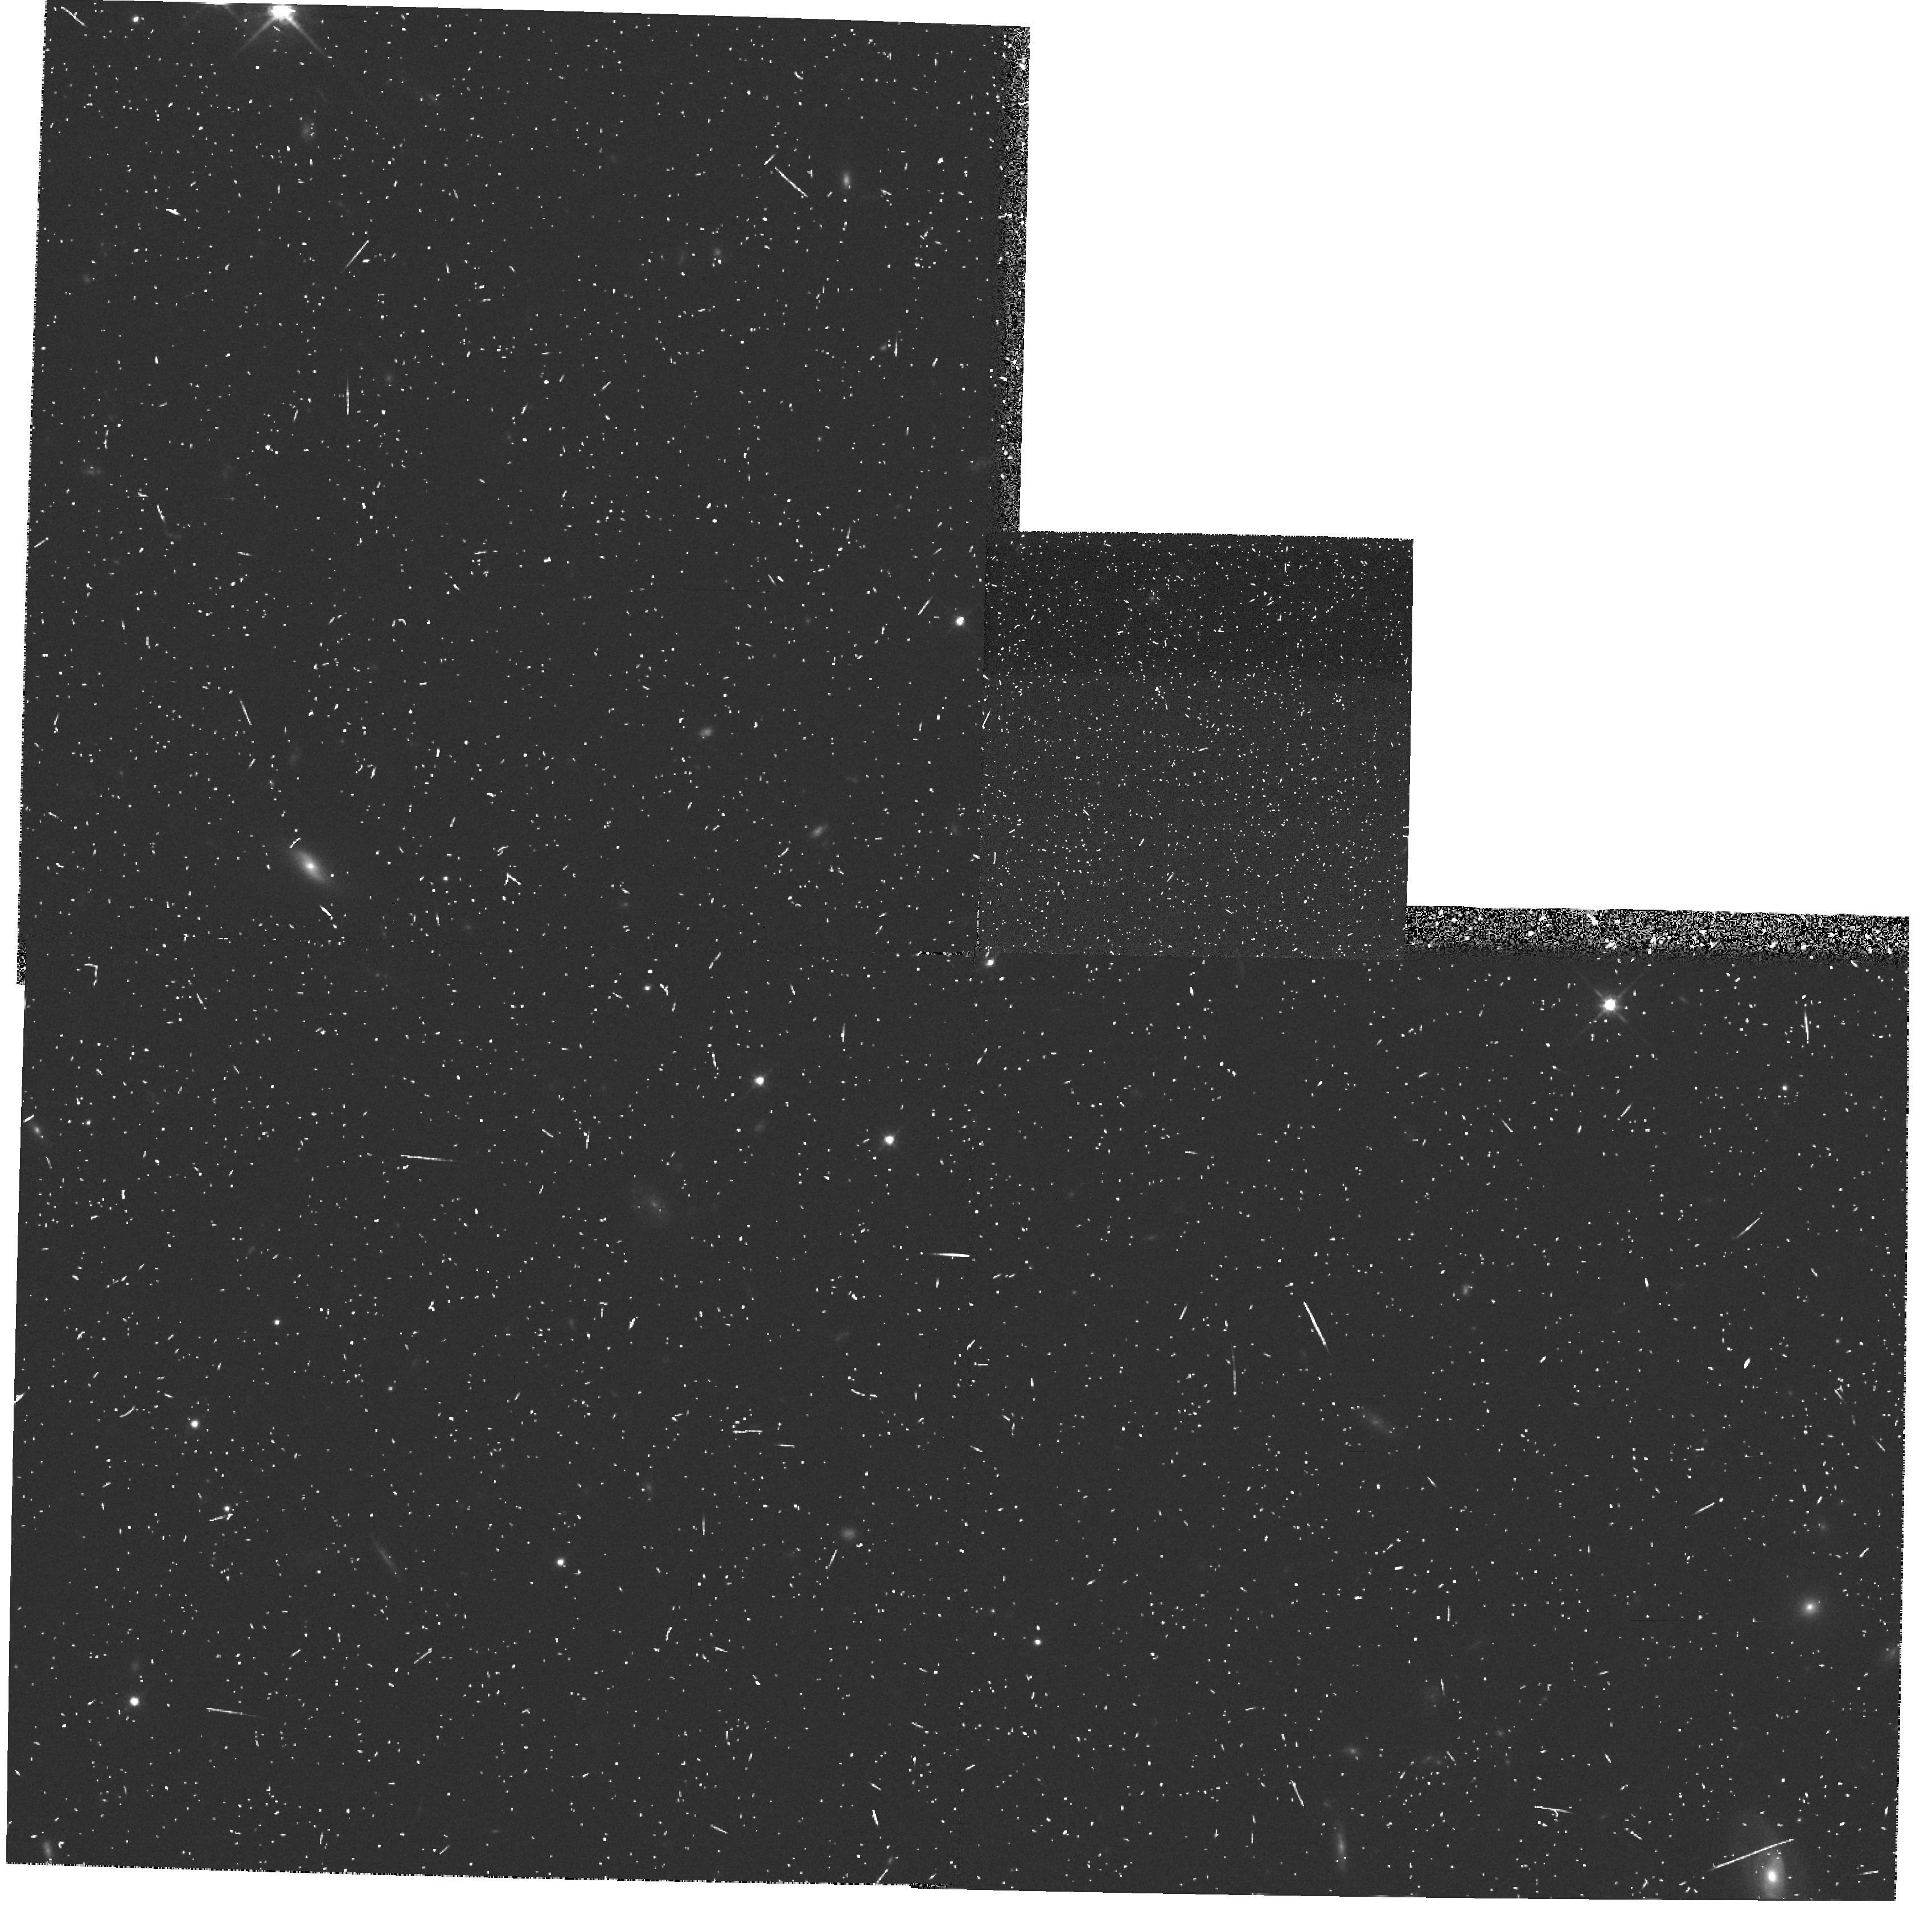
Target: PARALLEL-FIELD
Instrument: WFPC2/PC
Filter: F814W
Exposure: 17 min
Observation ID: hst_5091_5n_wfpc2_pc_f814w_u27z5n

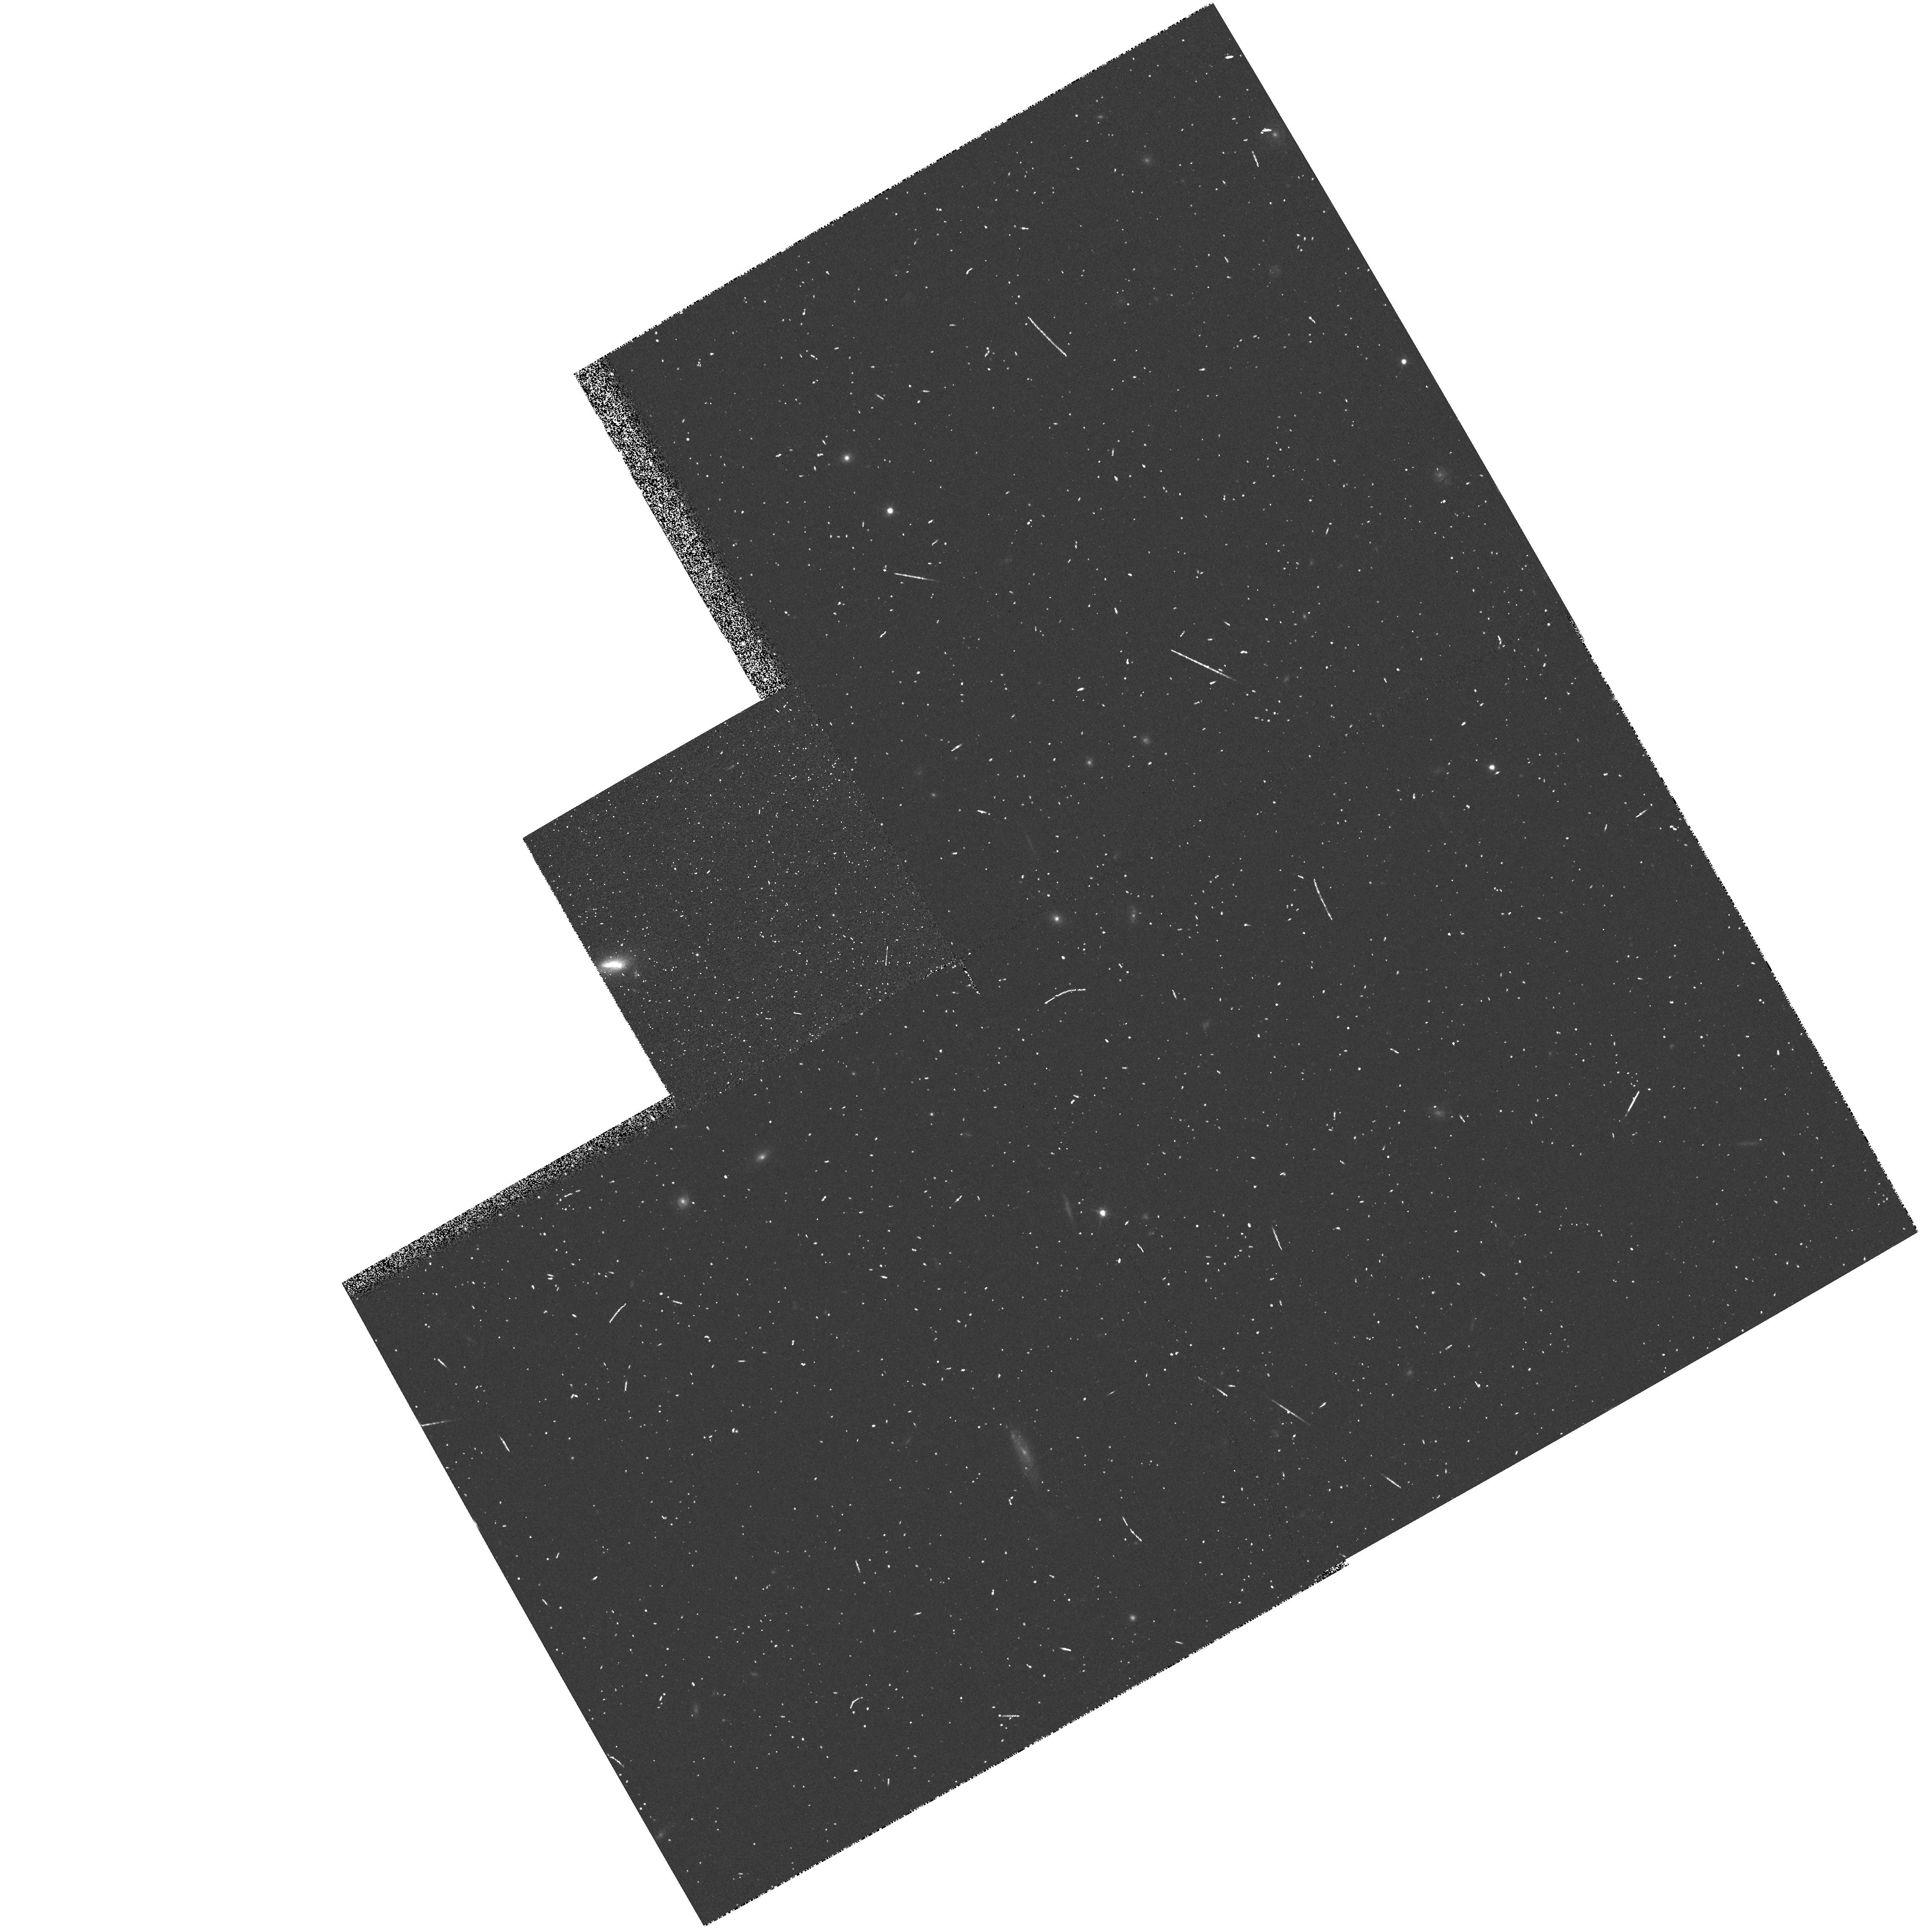
Target: PARALLEL-FIELD
Instrument: WFPC2/PC
Filter: F606W
Exposure: 8 min
Observation ID: hst_5091_33_wfpc2_pc_f606w_u27z33

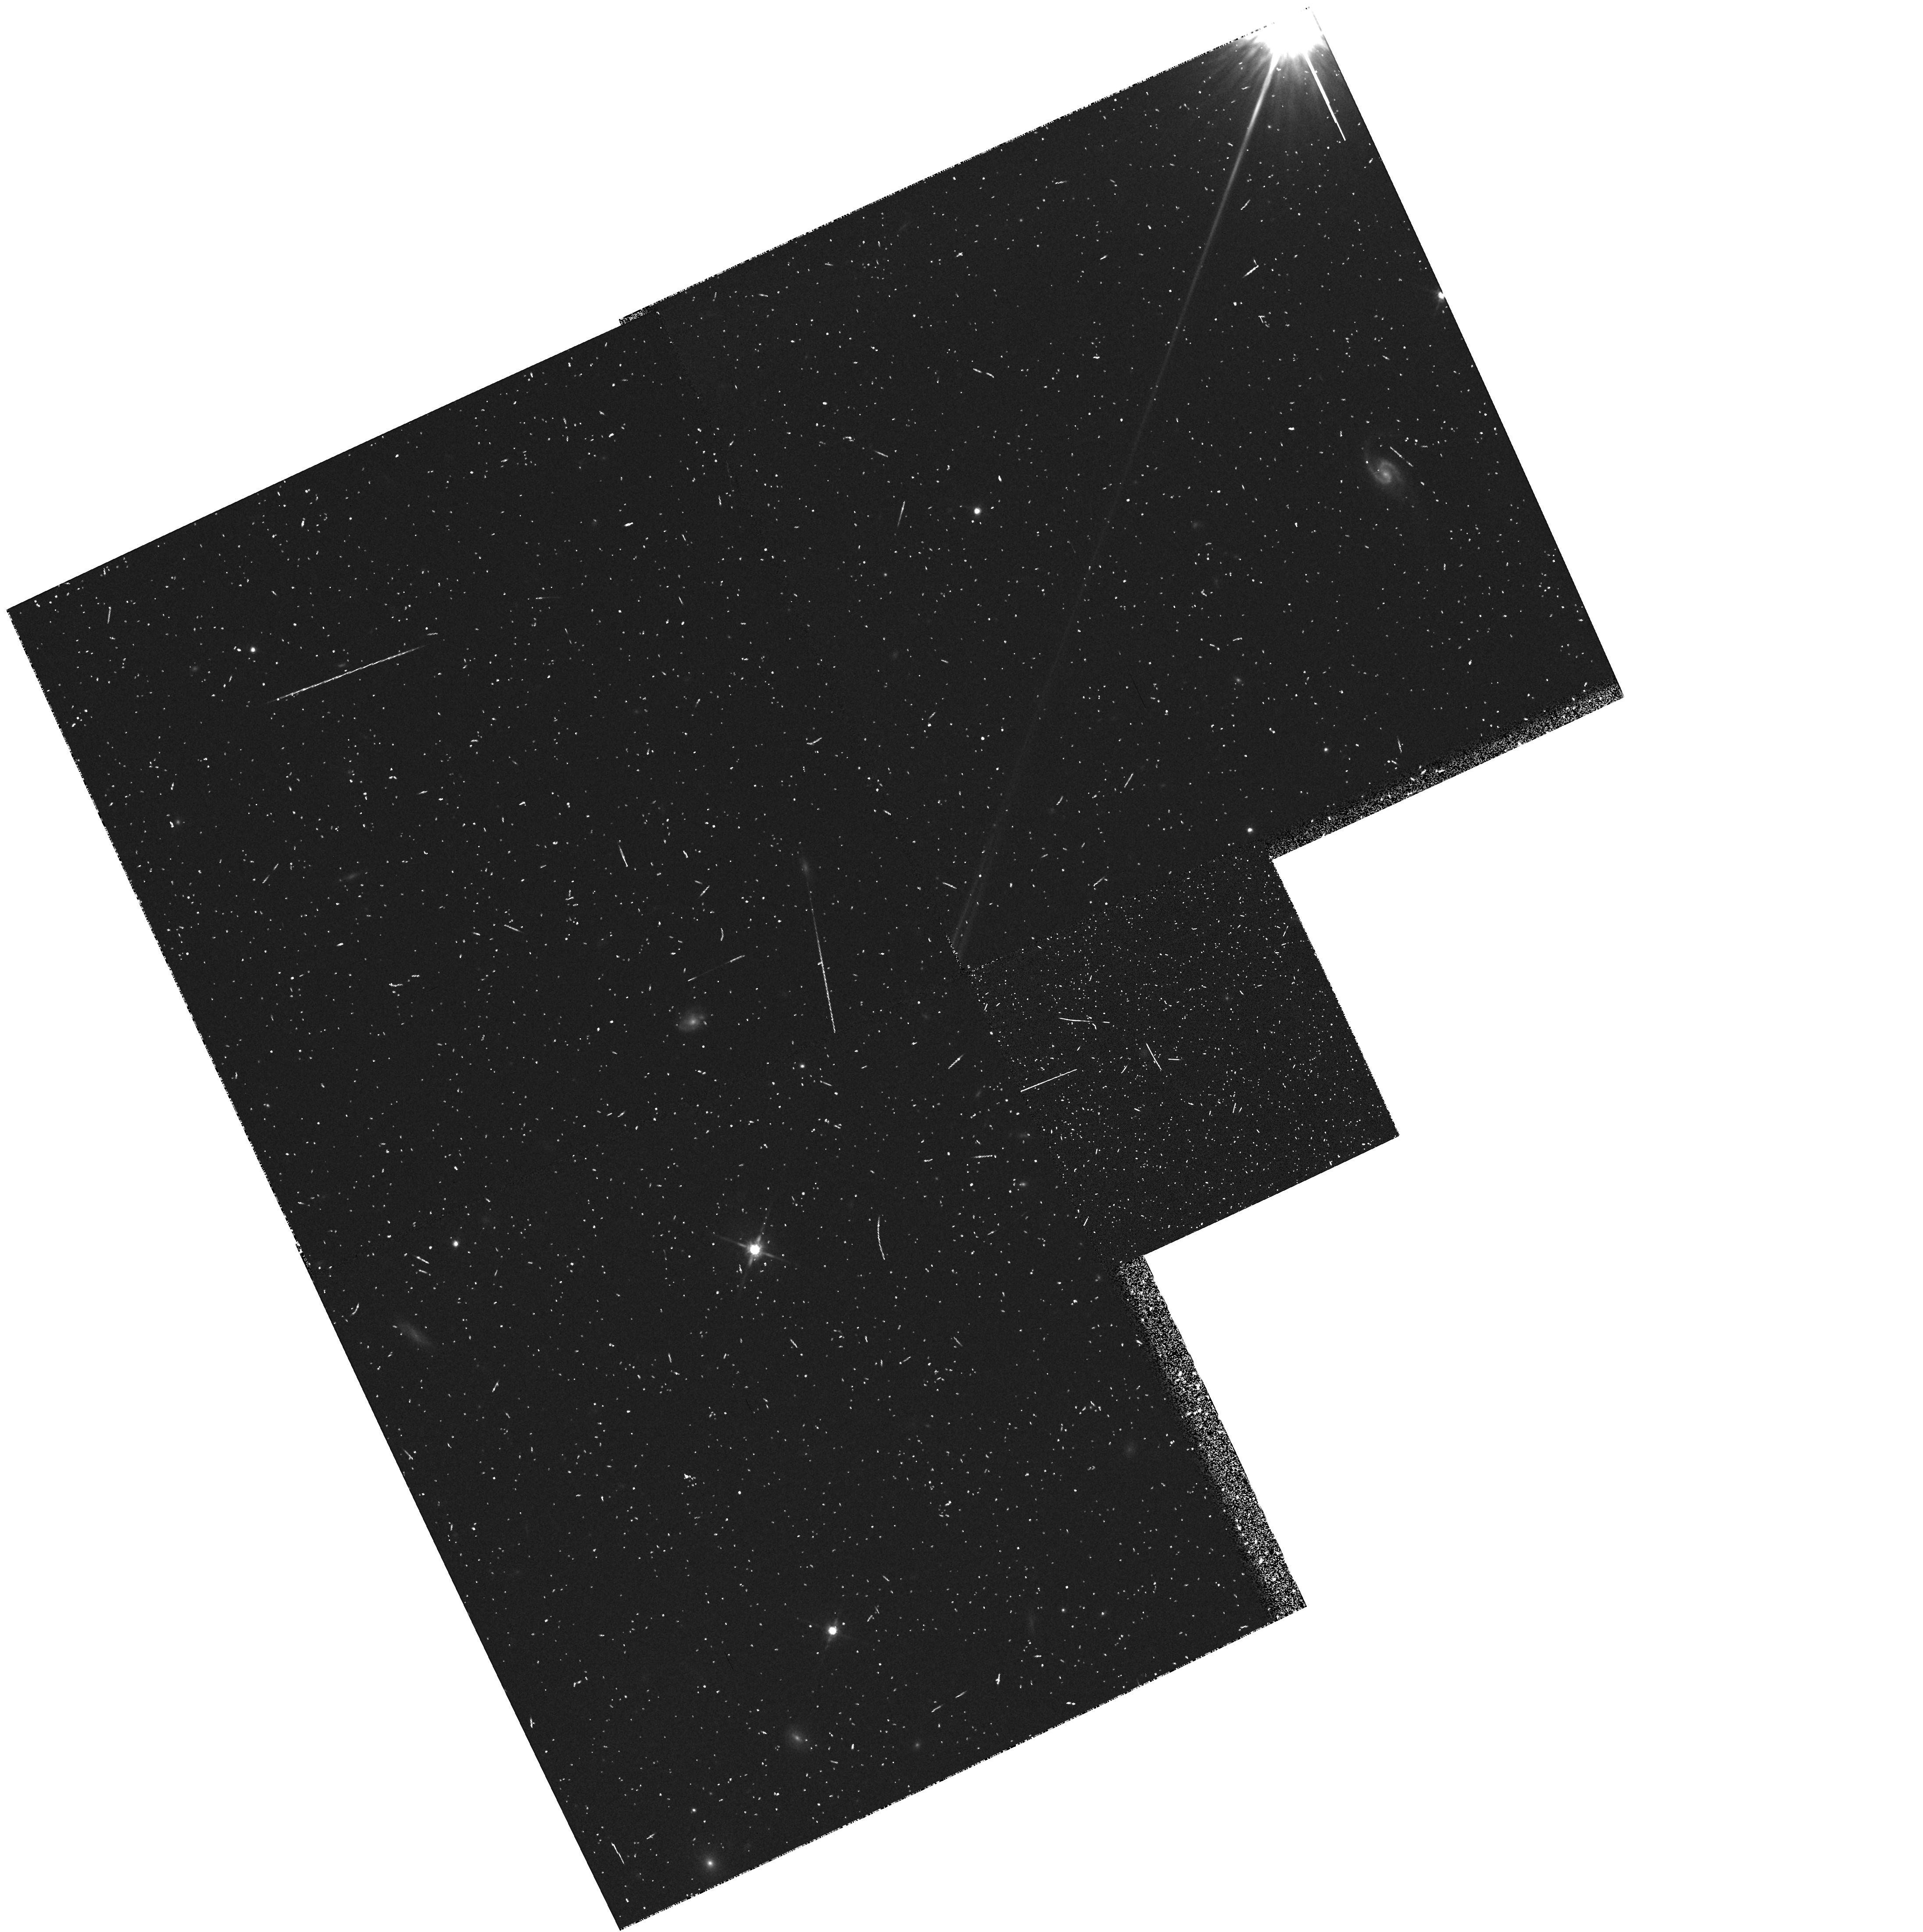
Target: PARALLEL-FIELD
Instrument: WFPC2/PC
Filter: F814W
Exposure: 13 min
Observation ID: hst_5091_4k_wfpc2_pc_f814w_u27z4k

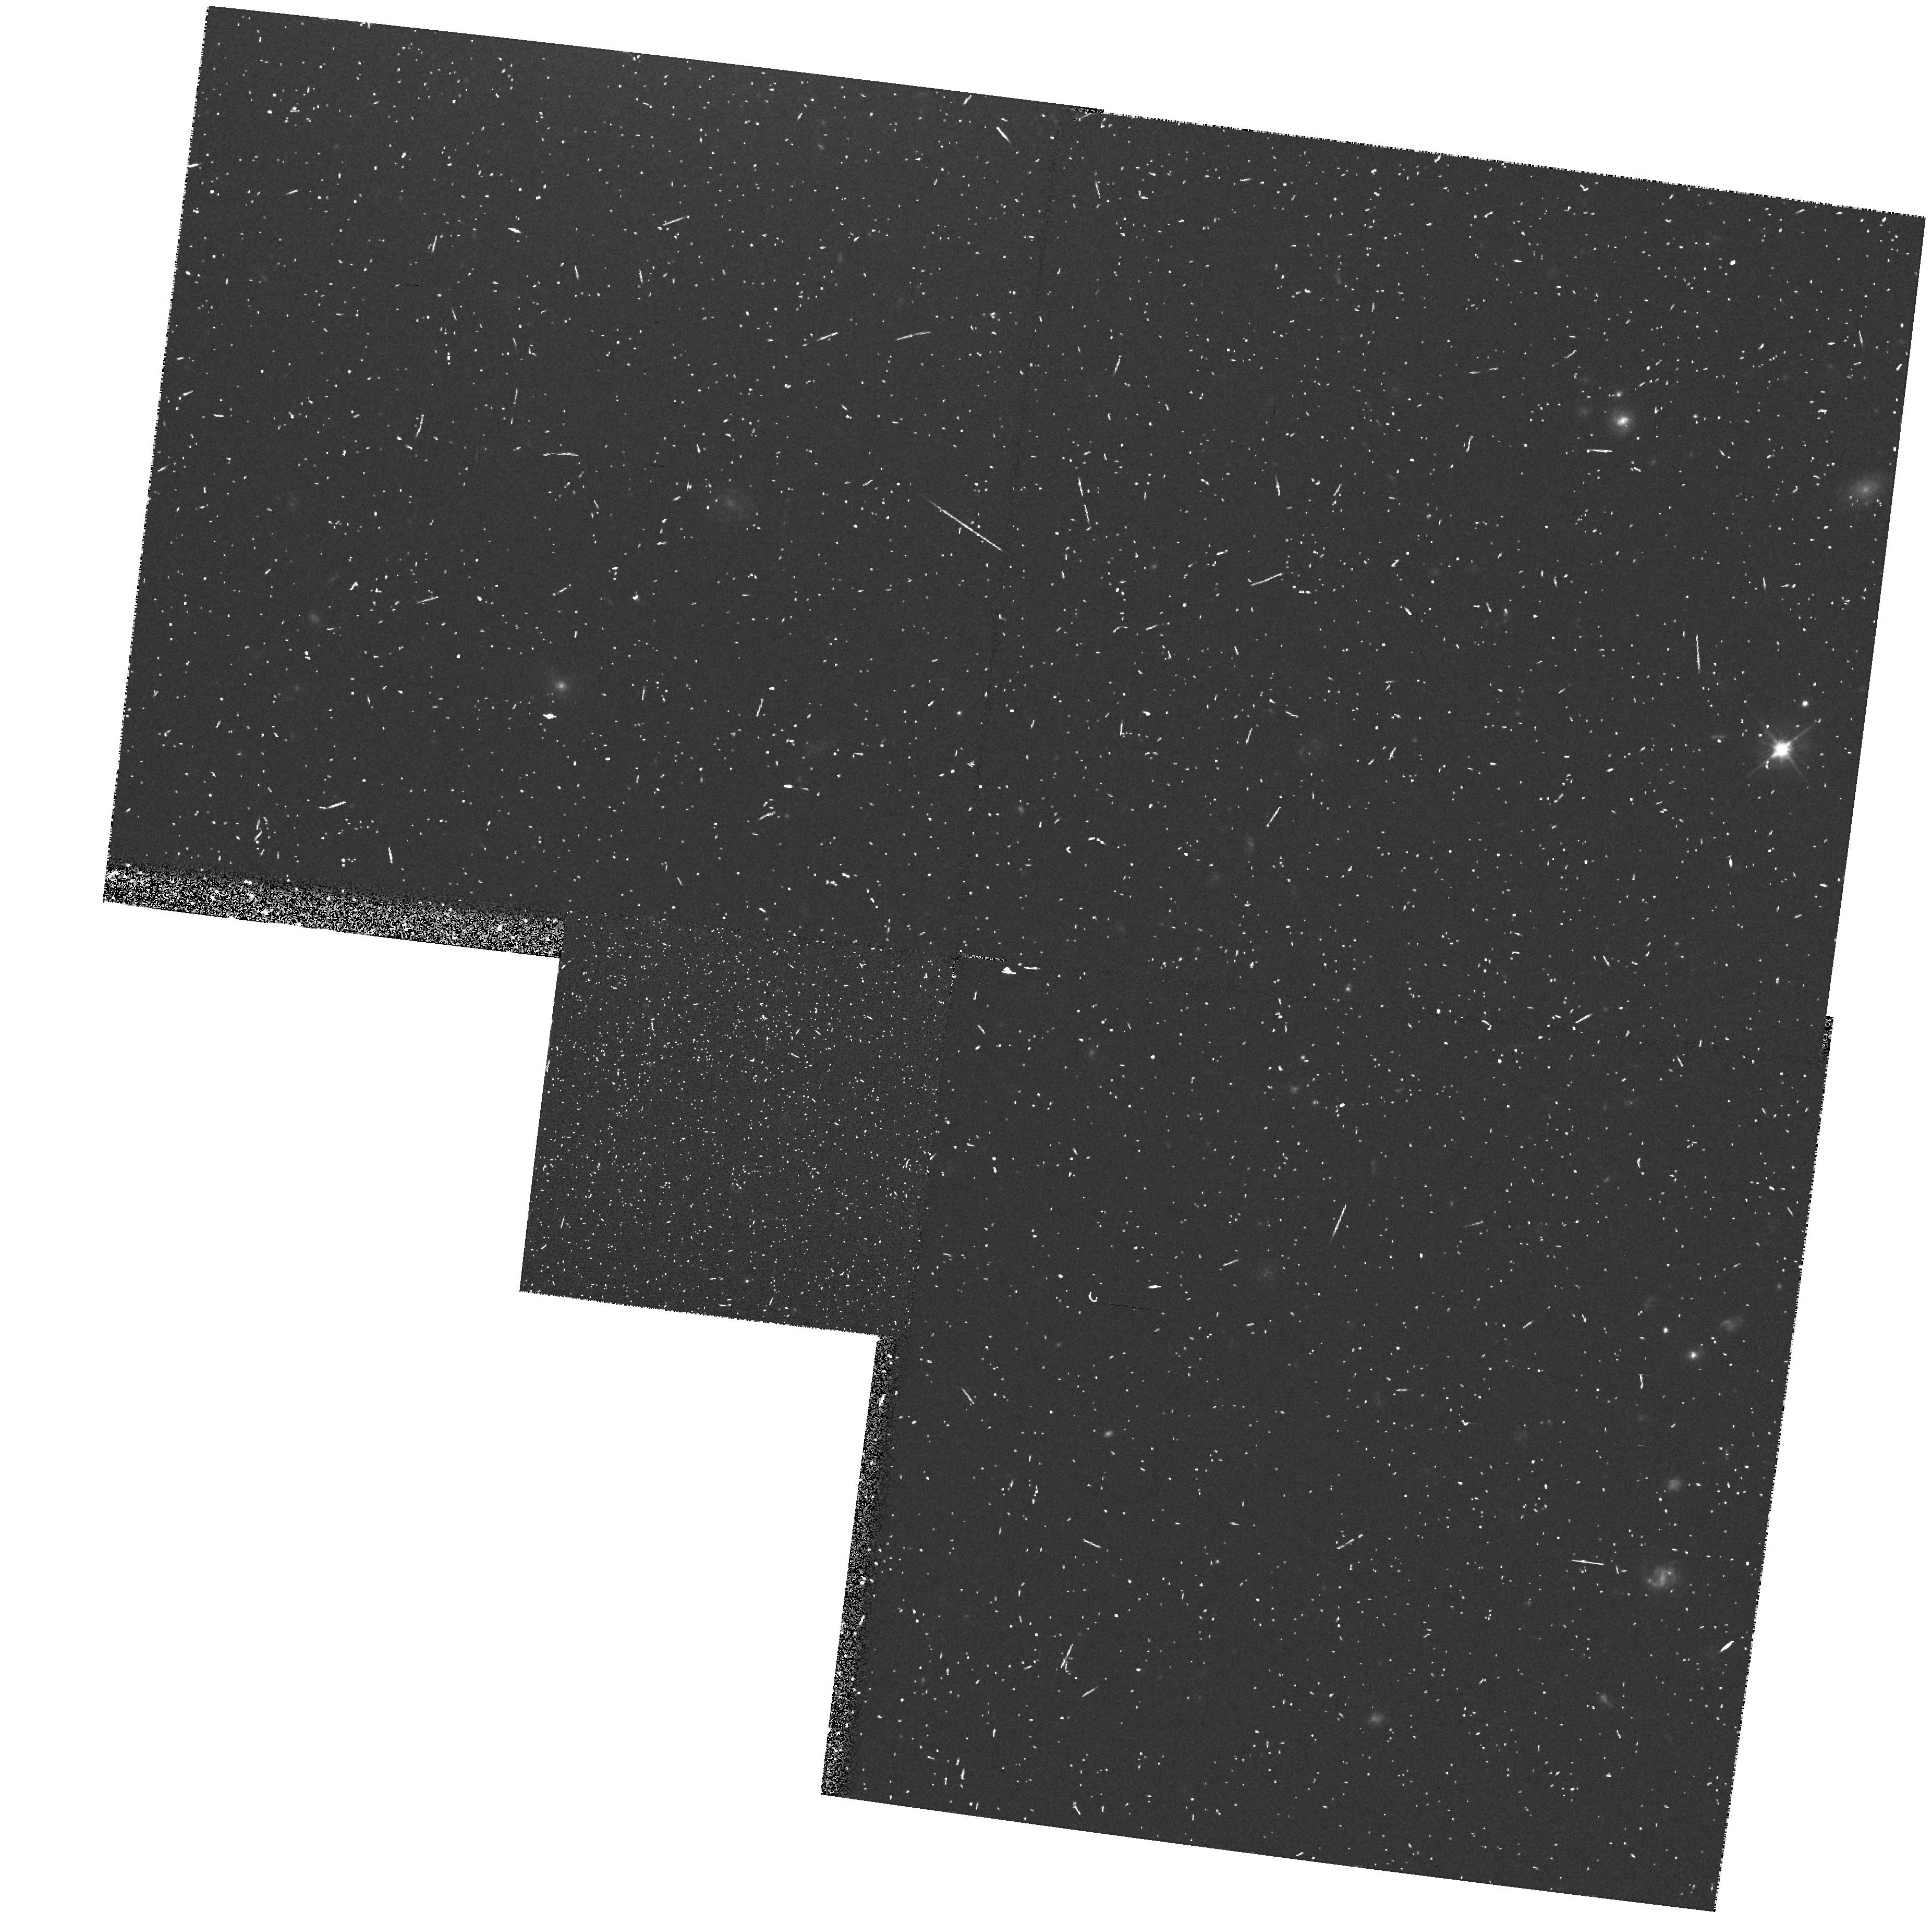
Target: PARALLEL-FIELD
Instrument: WFPC2/PC
Filter: F606W
Exposure: 17 min
Observation ID: hst_5091_5z_wfpc2_pc_f606w_u27z5z

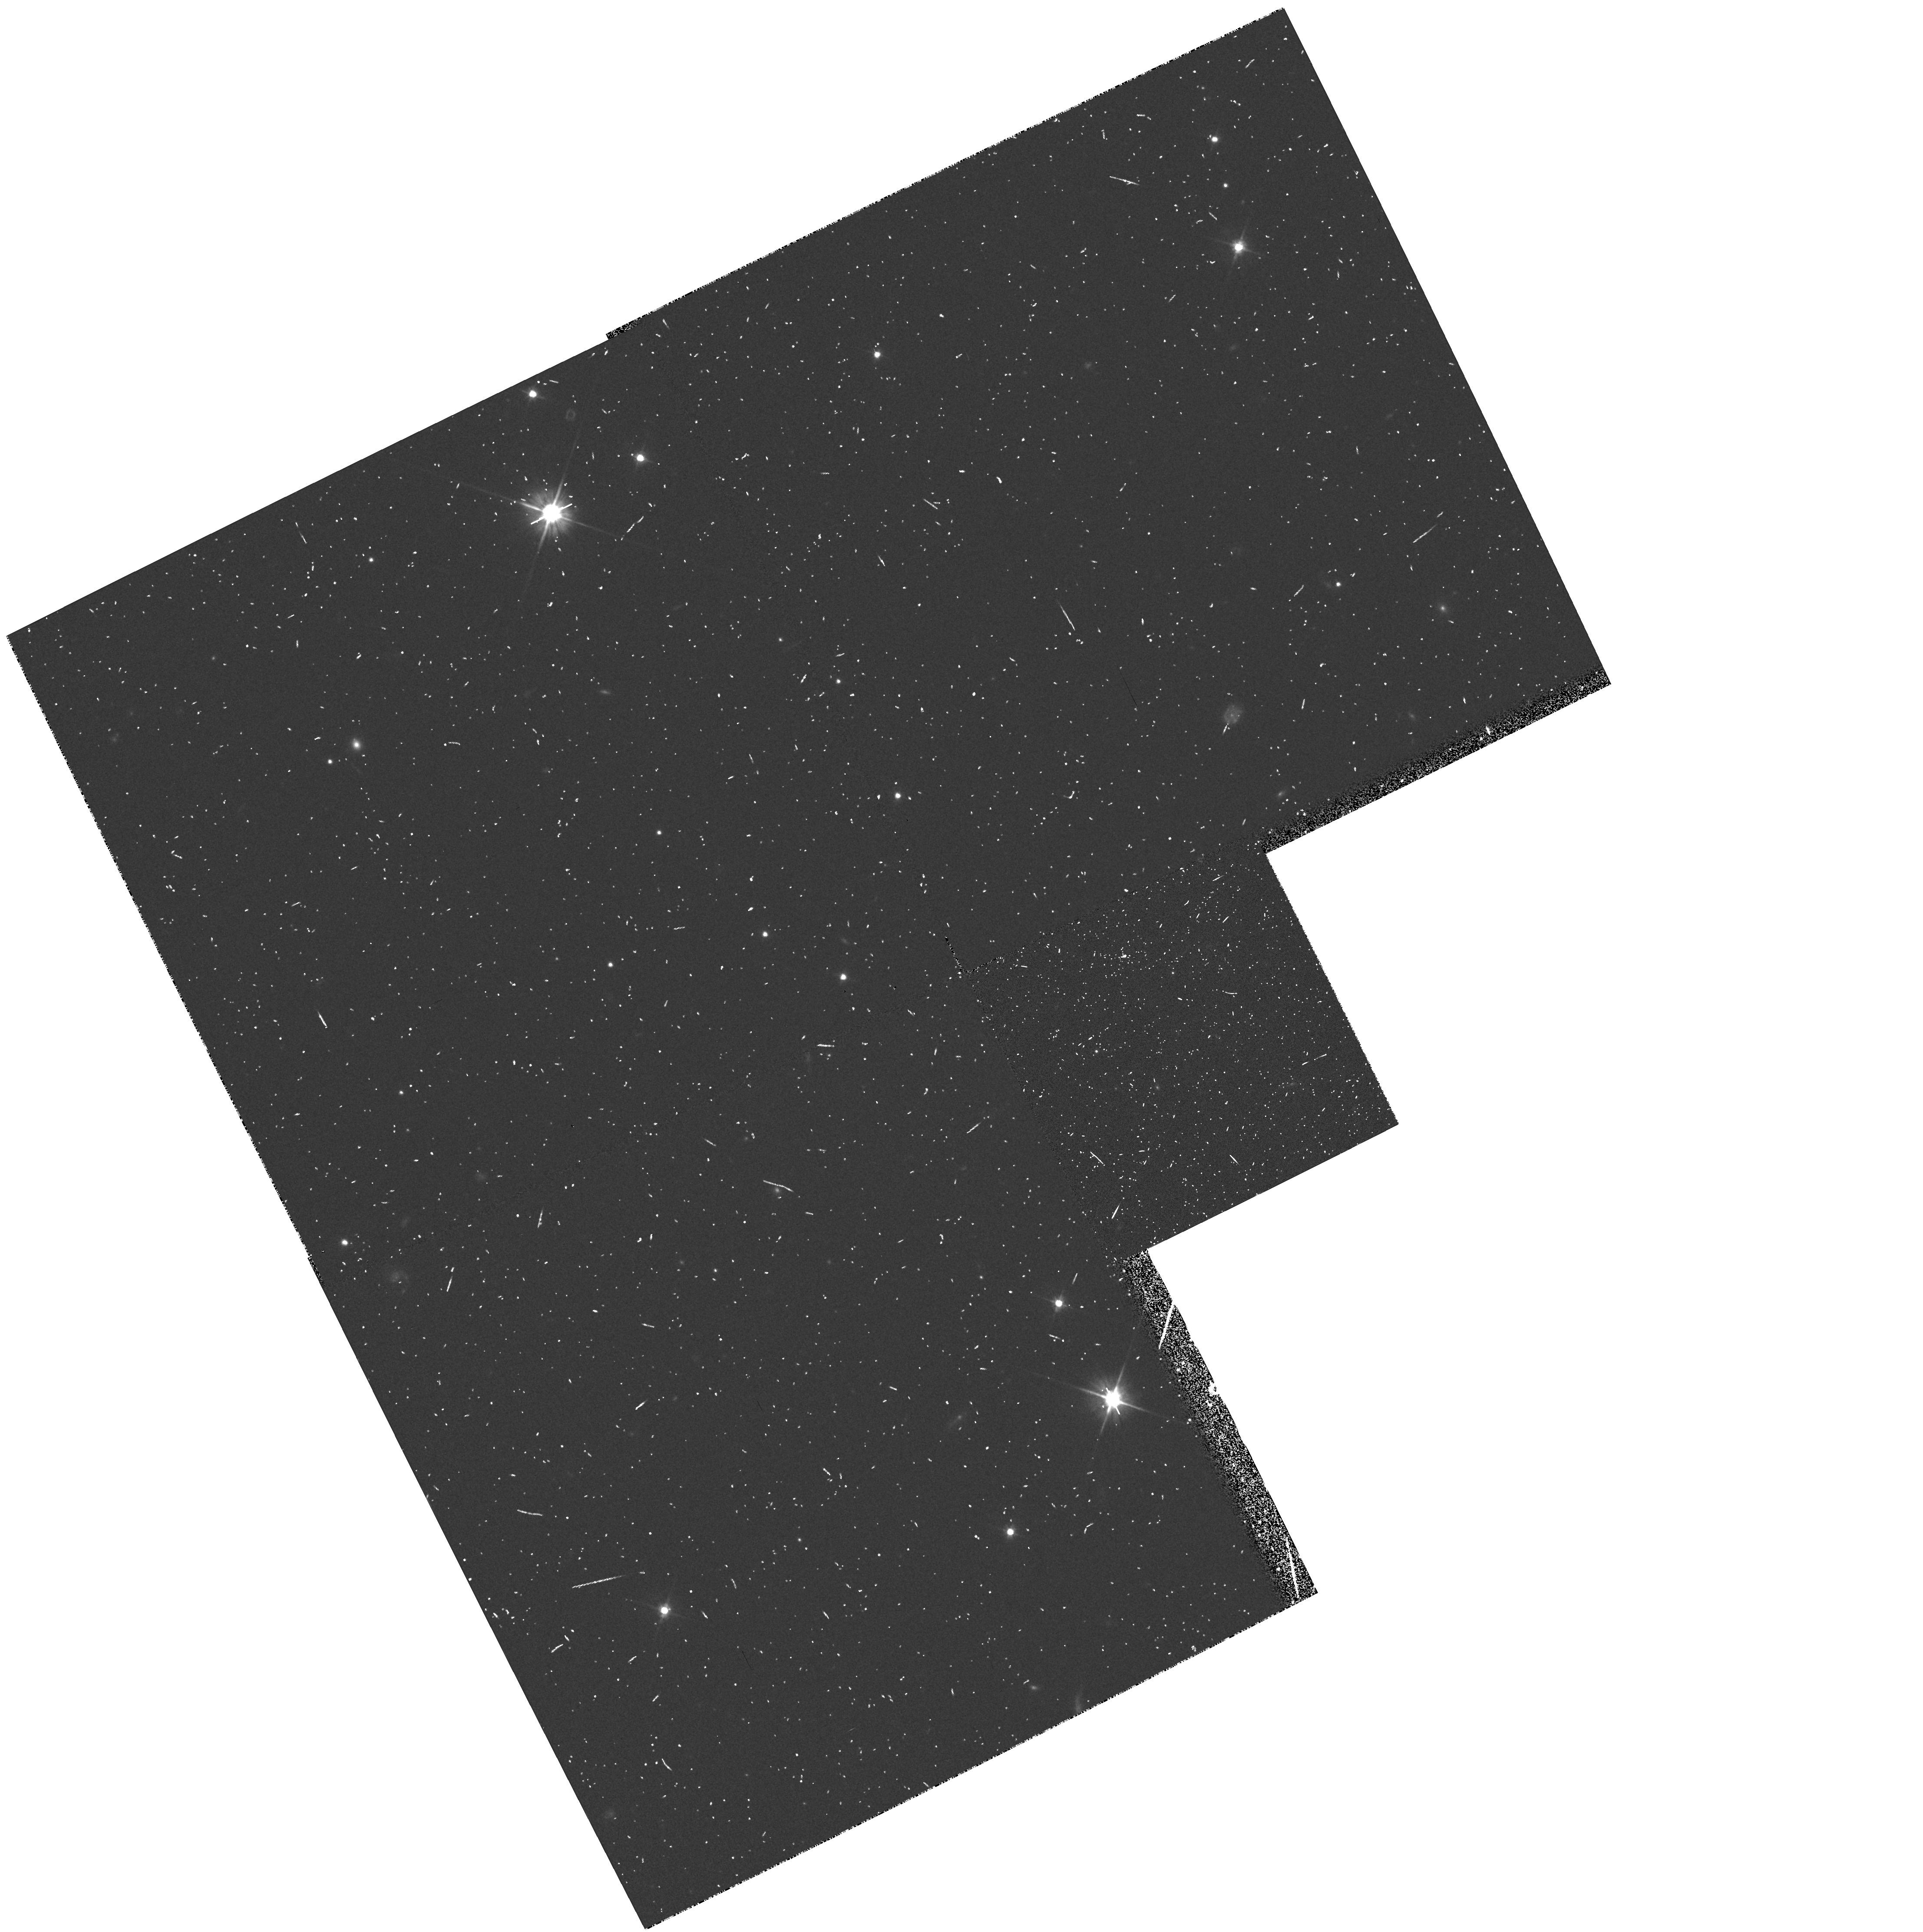
Target: PARALLEL-FIELD
Instrument: WFPC2/PC
Filter: F606W
Exposure: 12 min
Observation ID: hst_5091_3y_wfpc2_pc_f606w_u27z3y

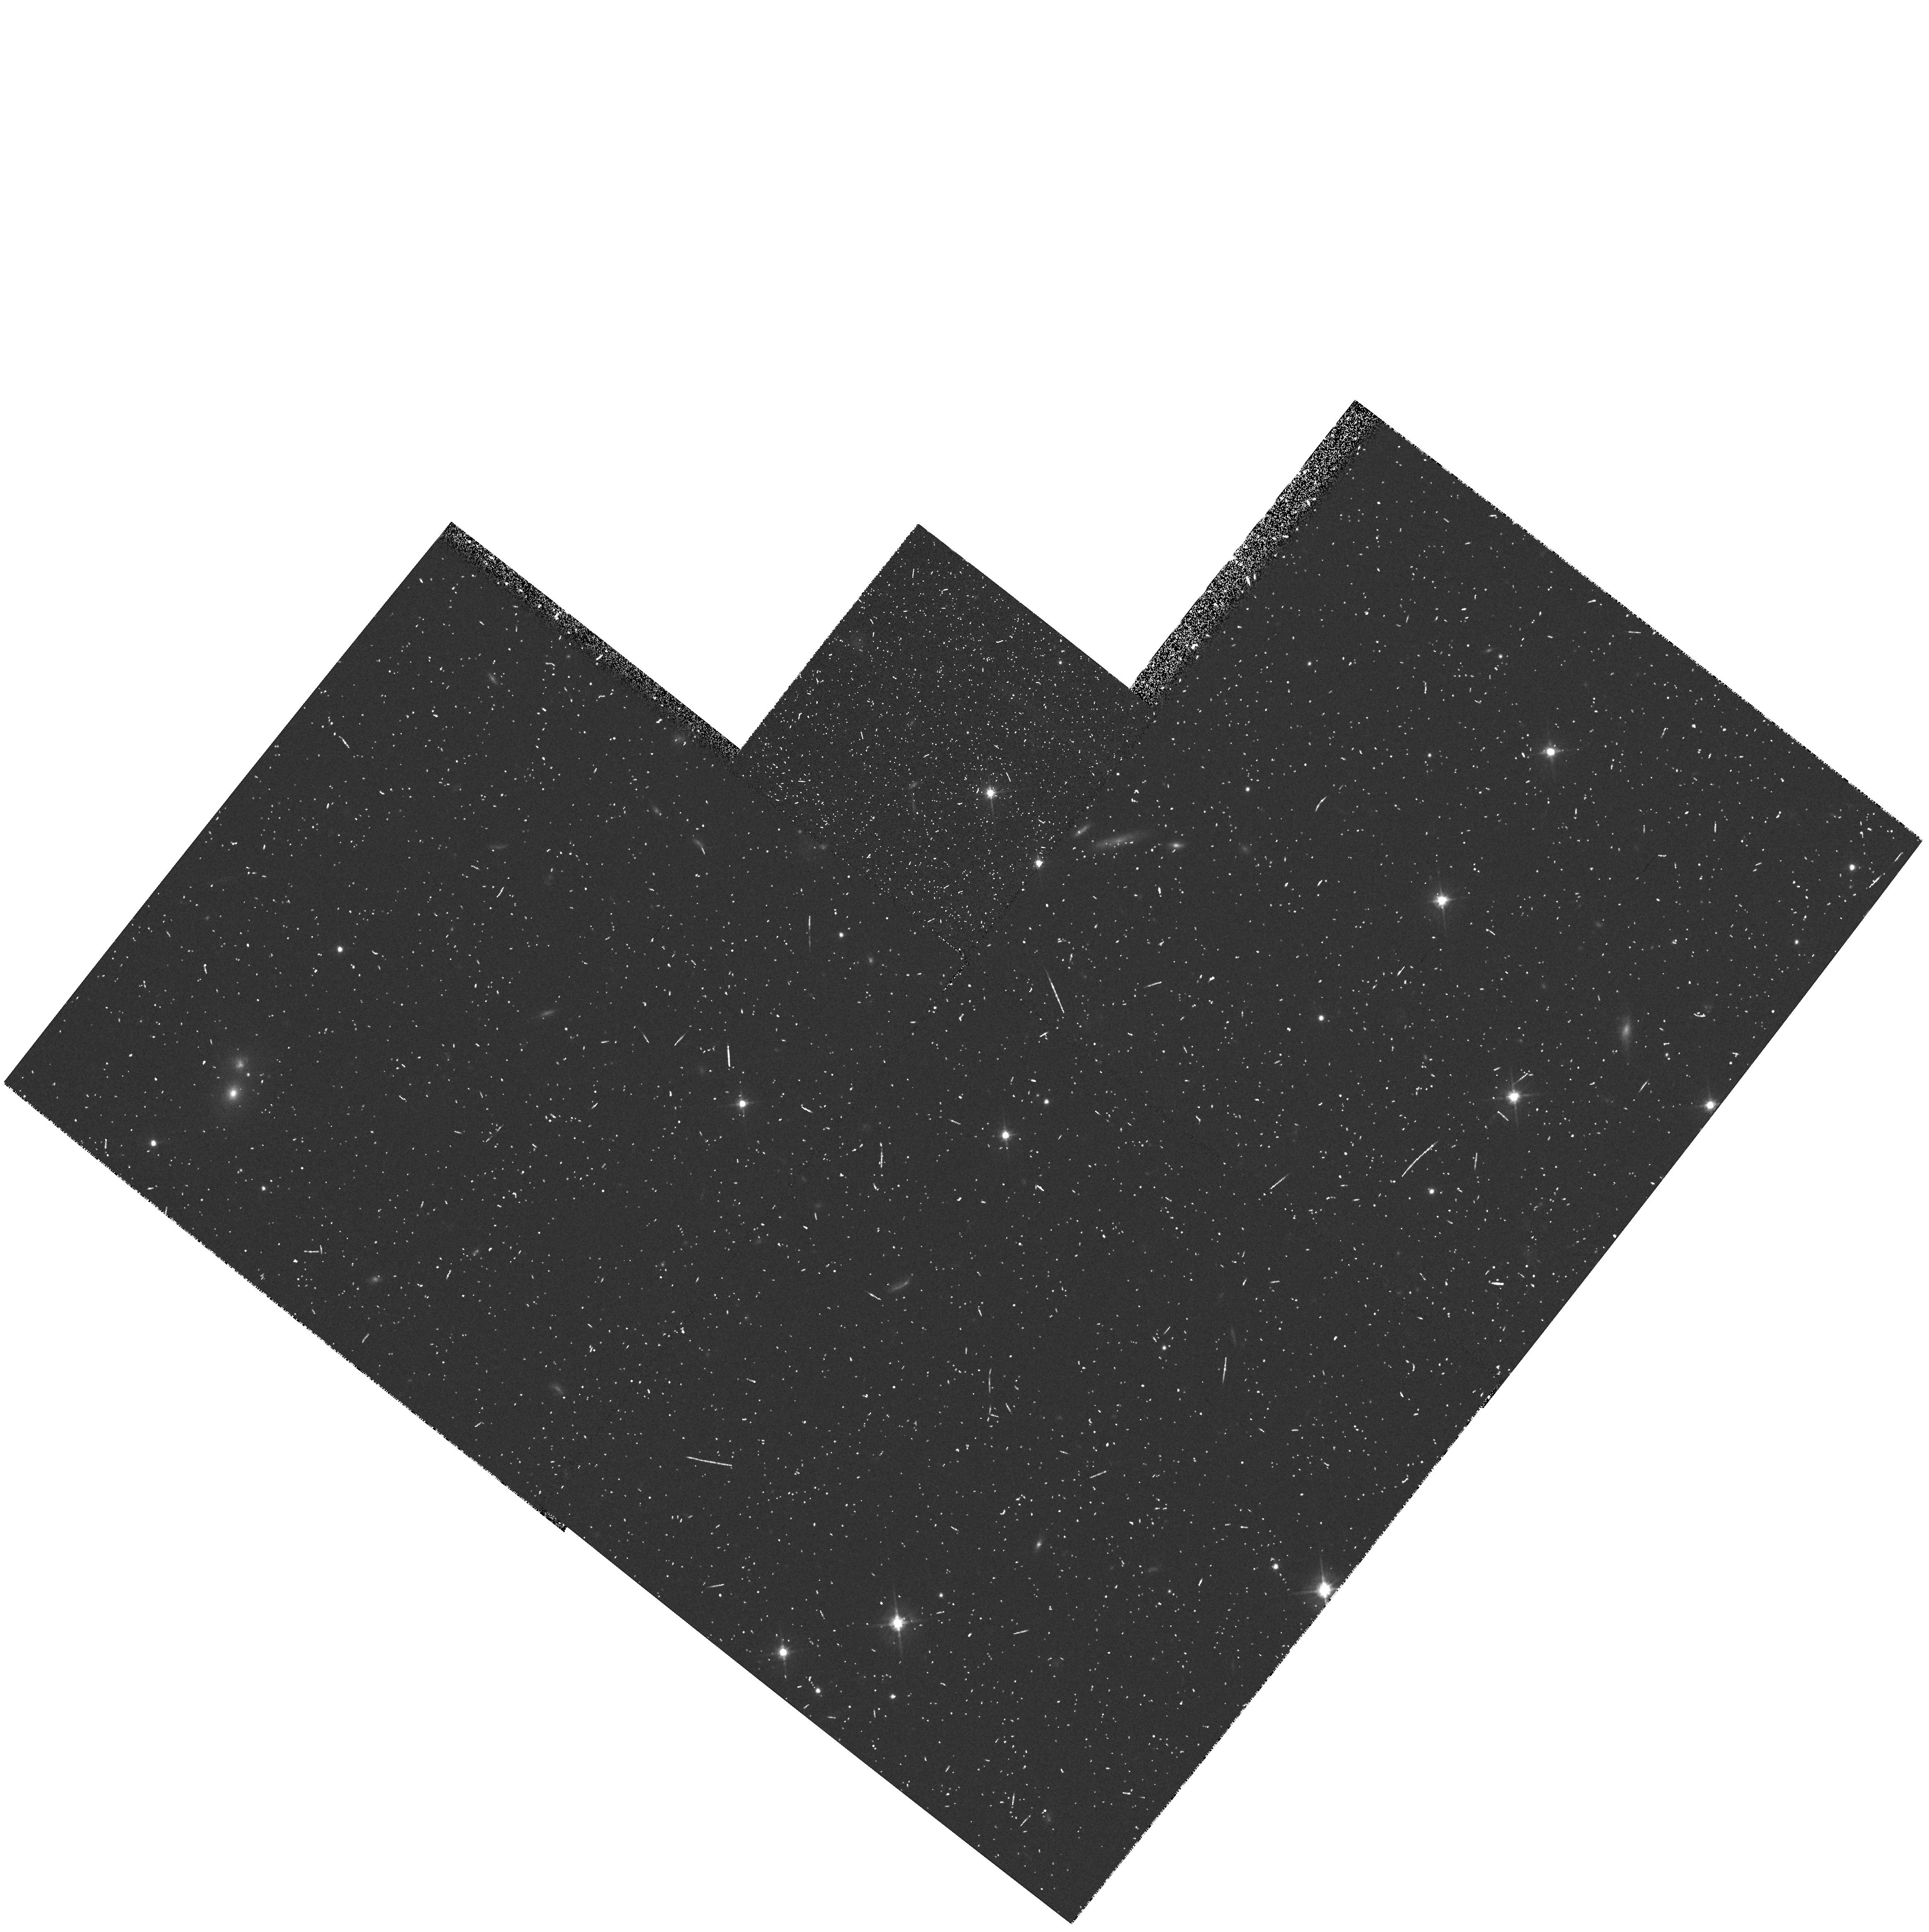
Target: PARALLEL-FIELD
Instrument: WFPC2/PC
Filter: F606W
Exposure: 17 min
Observation ID: hst_5091_5q_wfpc2_pc_f606w_u27z5q

GTO HIGH LATITUDE PARALLEL PROGRAM - CYCLE 4 (PI: Groth, Edward J.)

The parallel program described here provides a random sample of galaxies in a large number of high latitude fields. Galactic star counts and the structure of the galactic halo will also be studied. The proposed exposures utilize the WFPC2 in parallel mode when another instrument is prime at high galactic latitude. The expectation is that these fields will represent a fair sample of the universe and the Galactic halo. This is a continuation of proposal 4849 into cycle 4. It is more or less identical except cycle 3 => cycle 4.